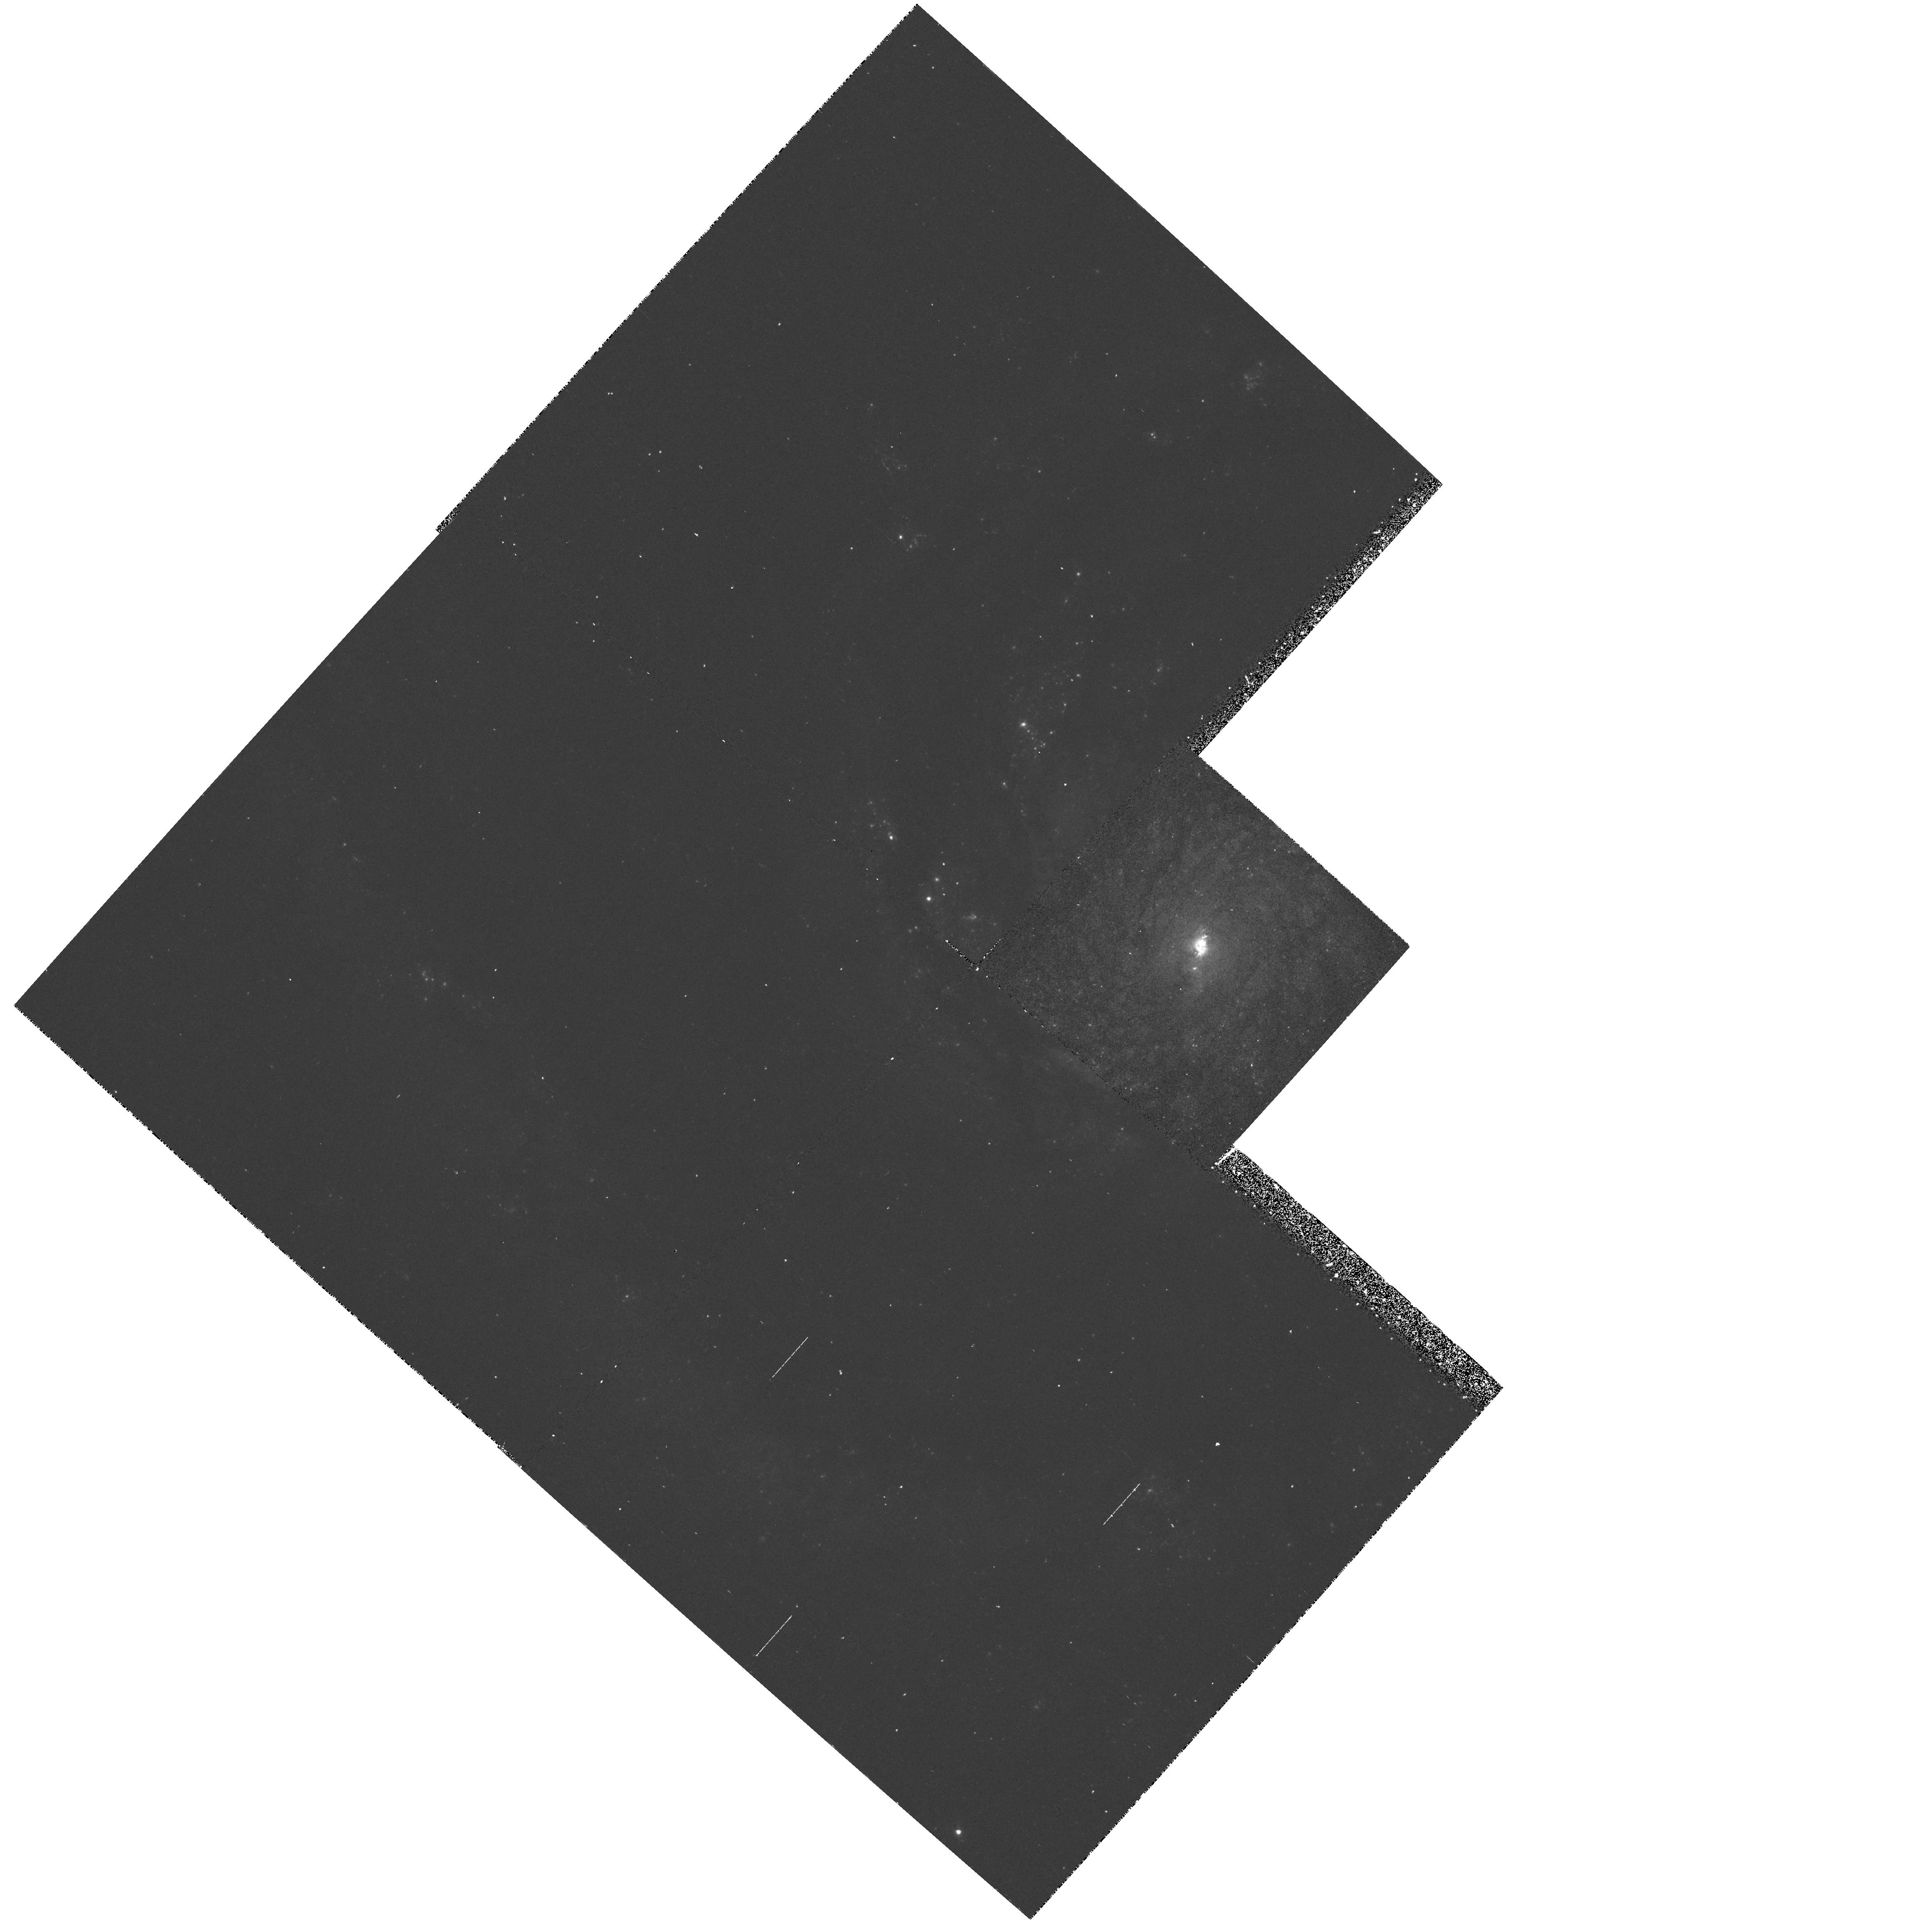
Target: NGC5194
Instrument: WFPC2/PC
Filter: F502N
Exposure: 28 min
Observation ID: hst_5123_01_wfpc2_pc_f502n_u2ae01

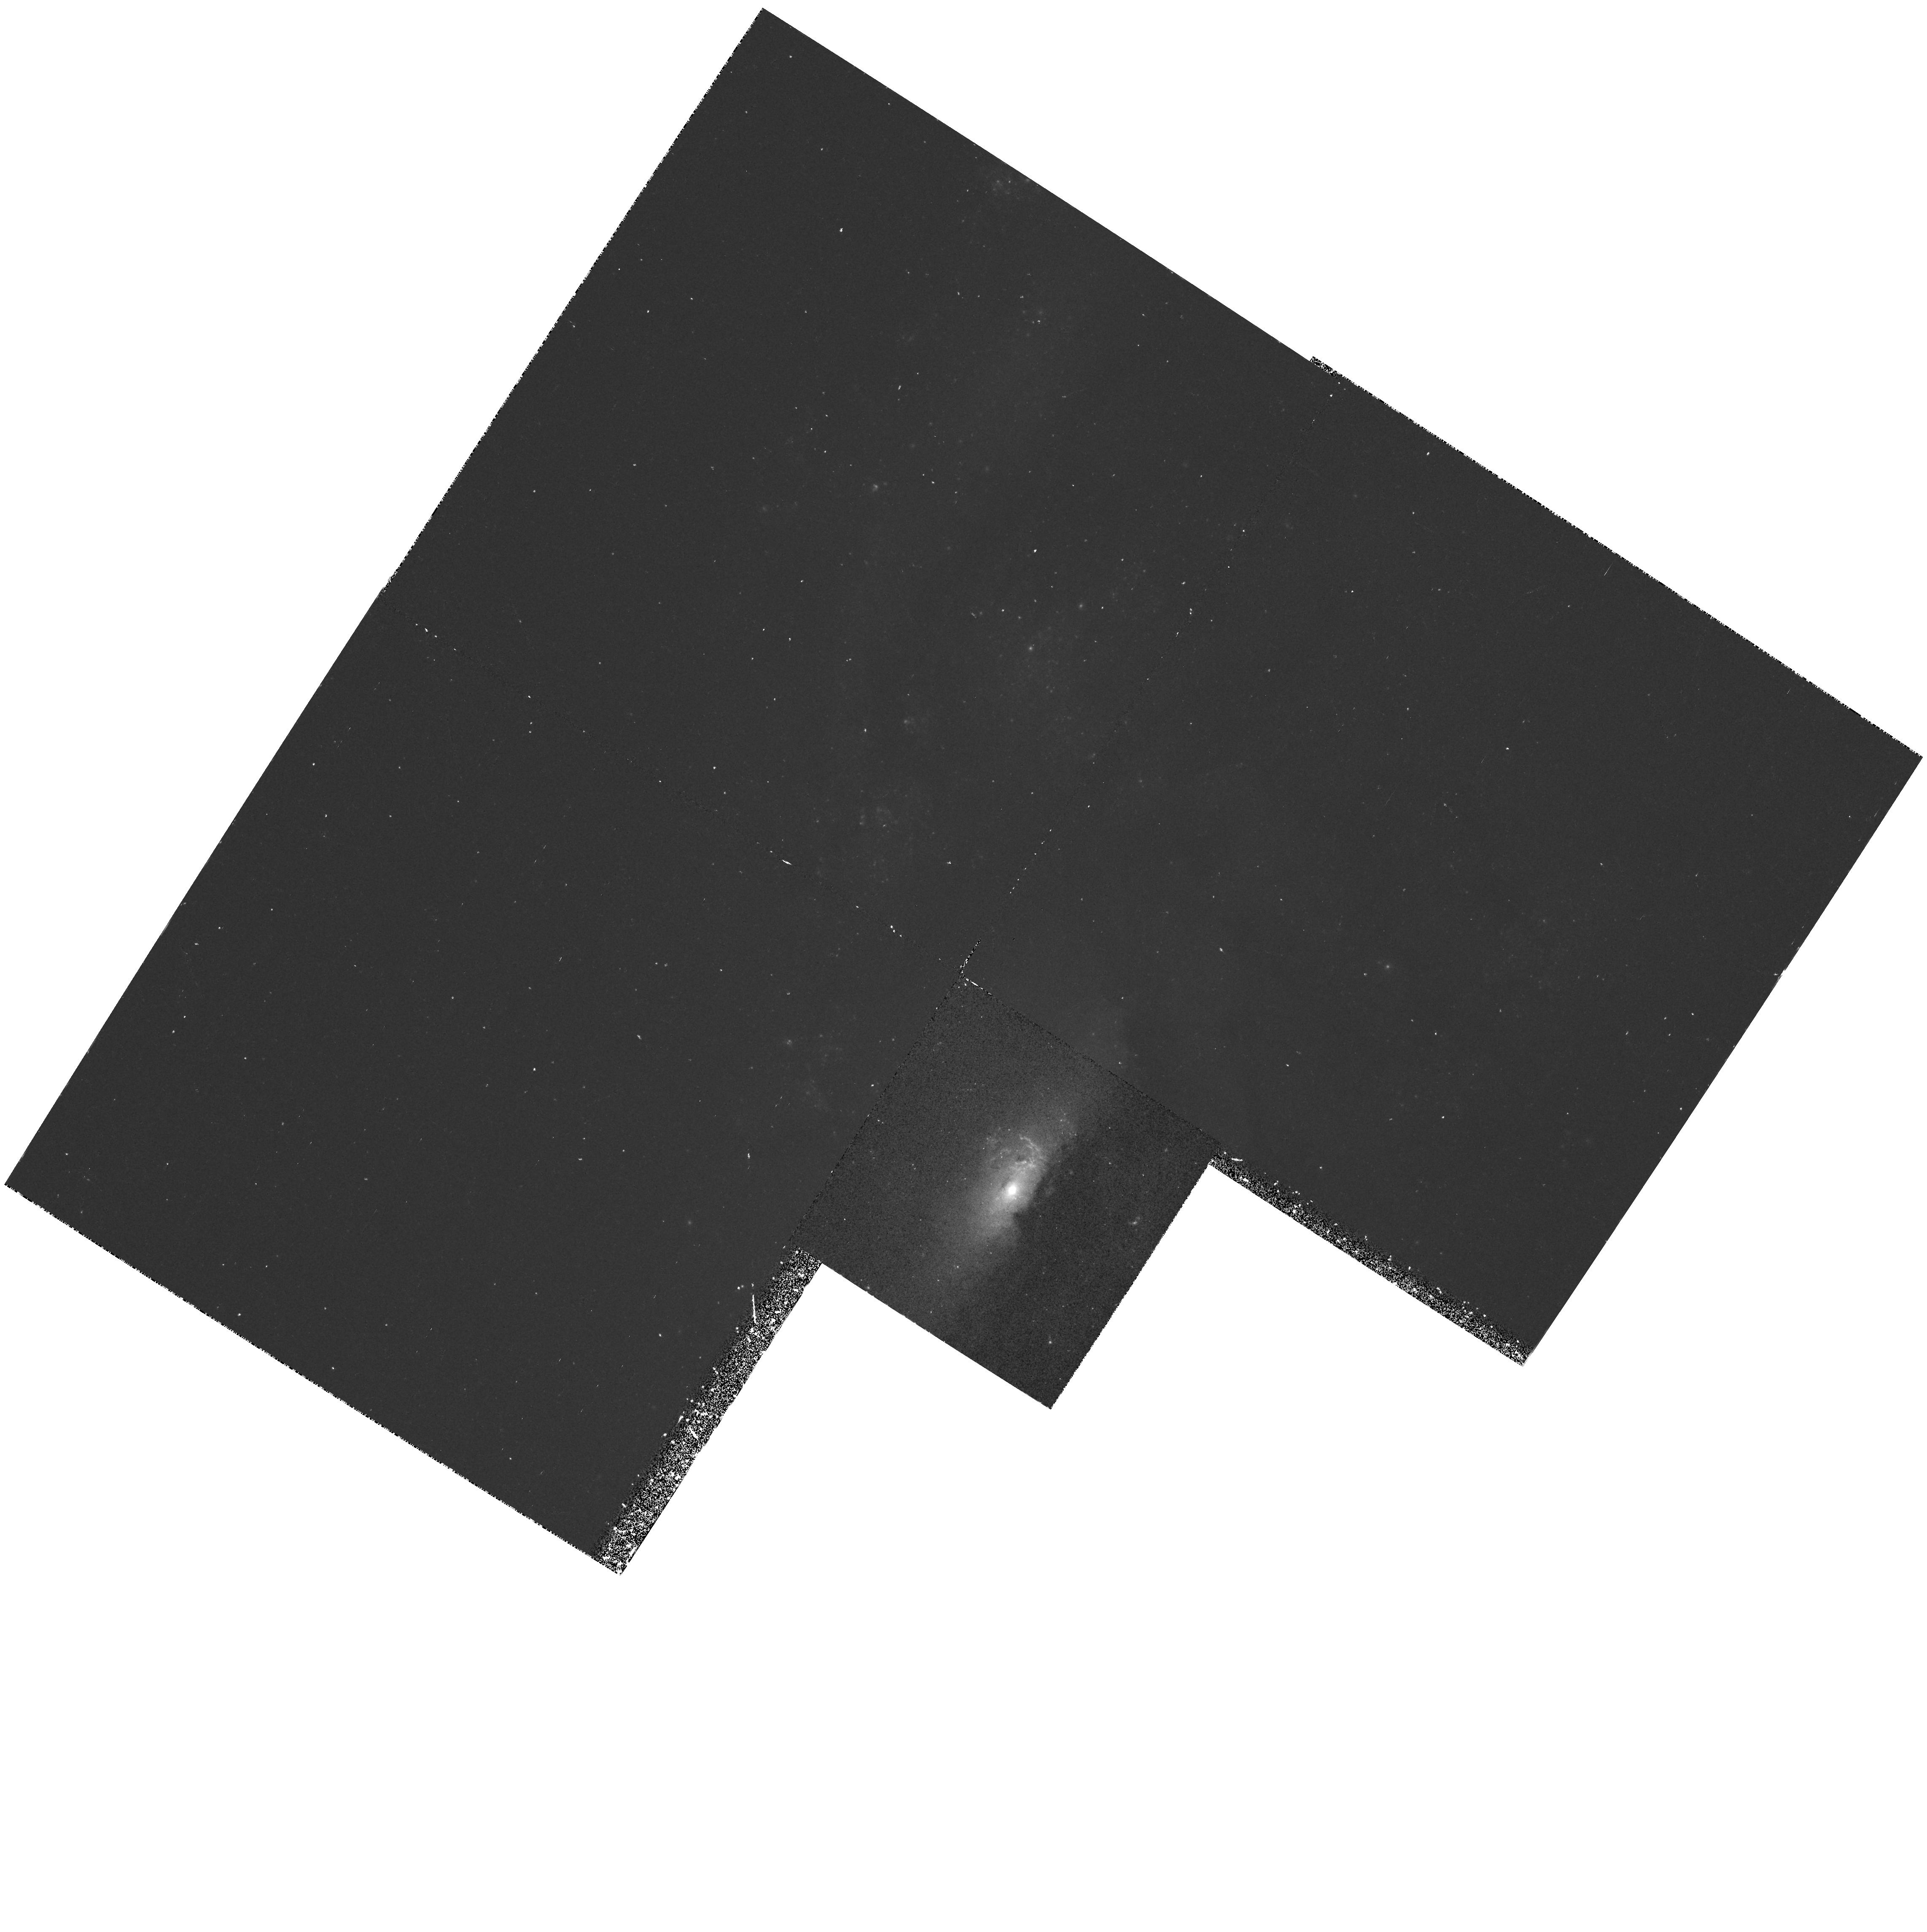
Target: NGC4258
Instrument: WFPC2/PC
Filter: F502N
Exposure: 38 min
Observation ID: hst_5123_02_wfpc2_pc_f502n_u2ae02

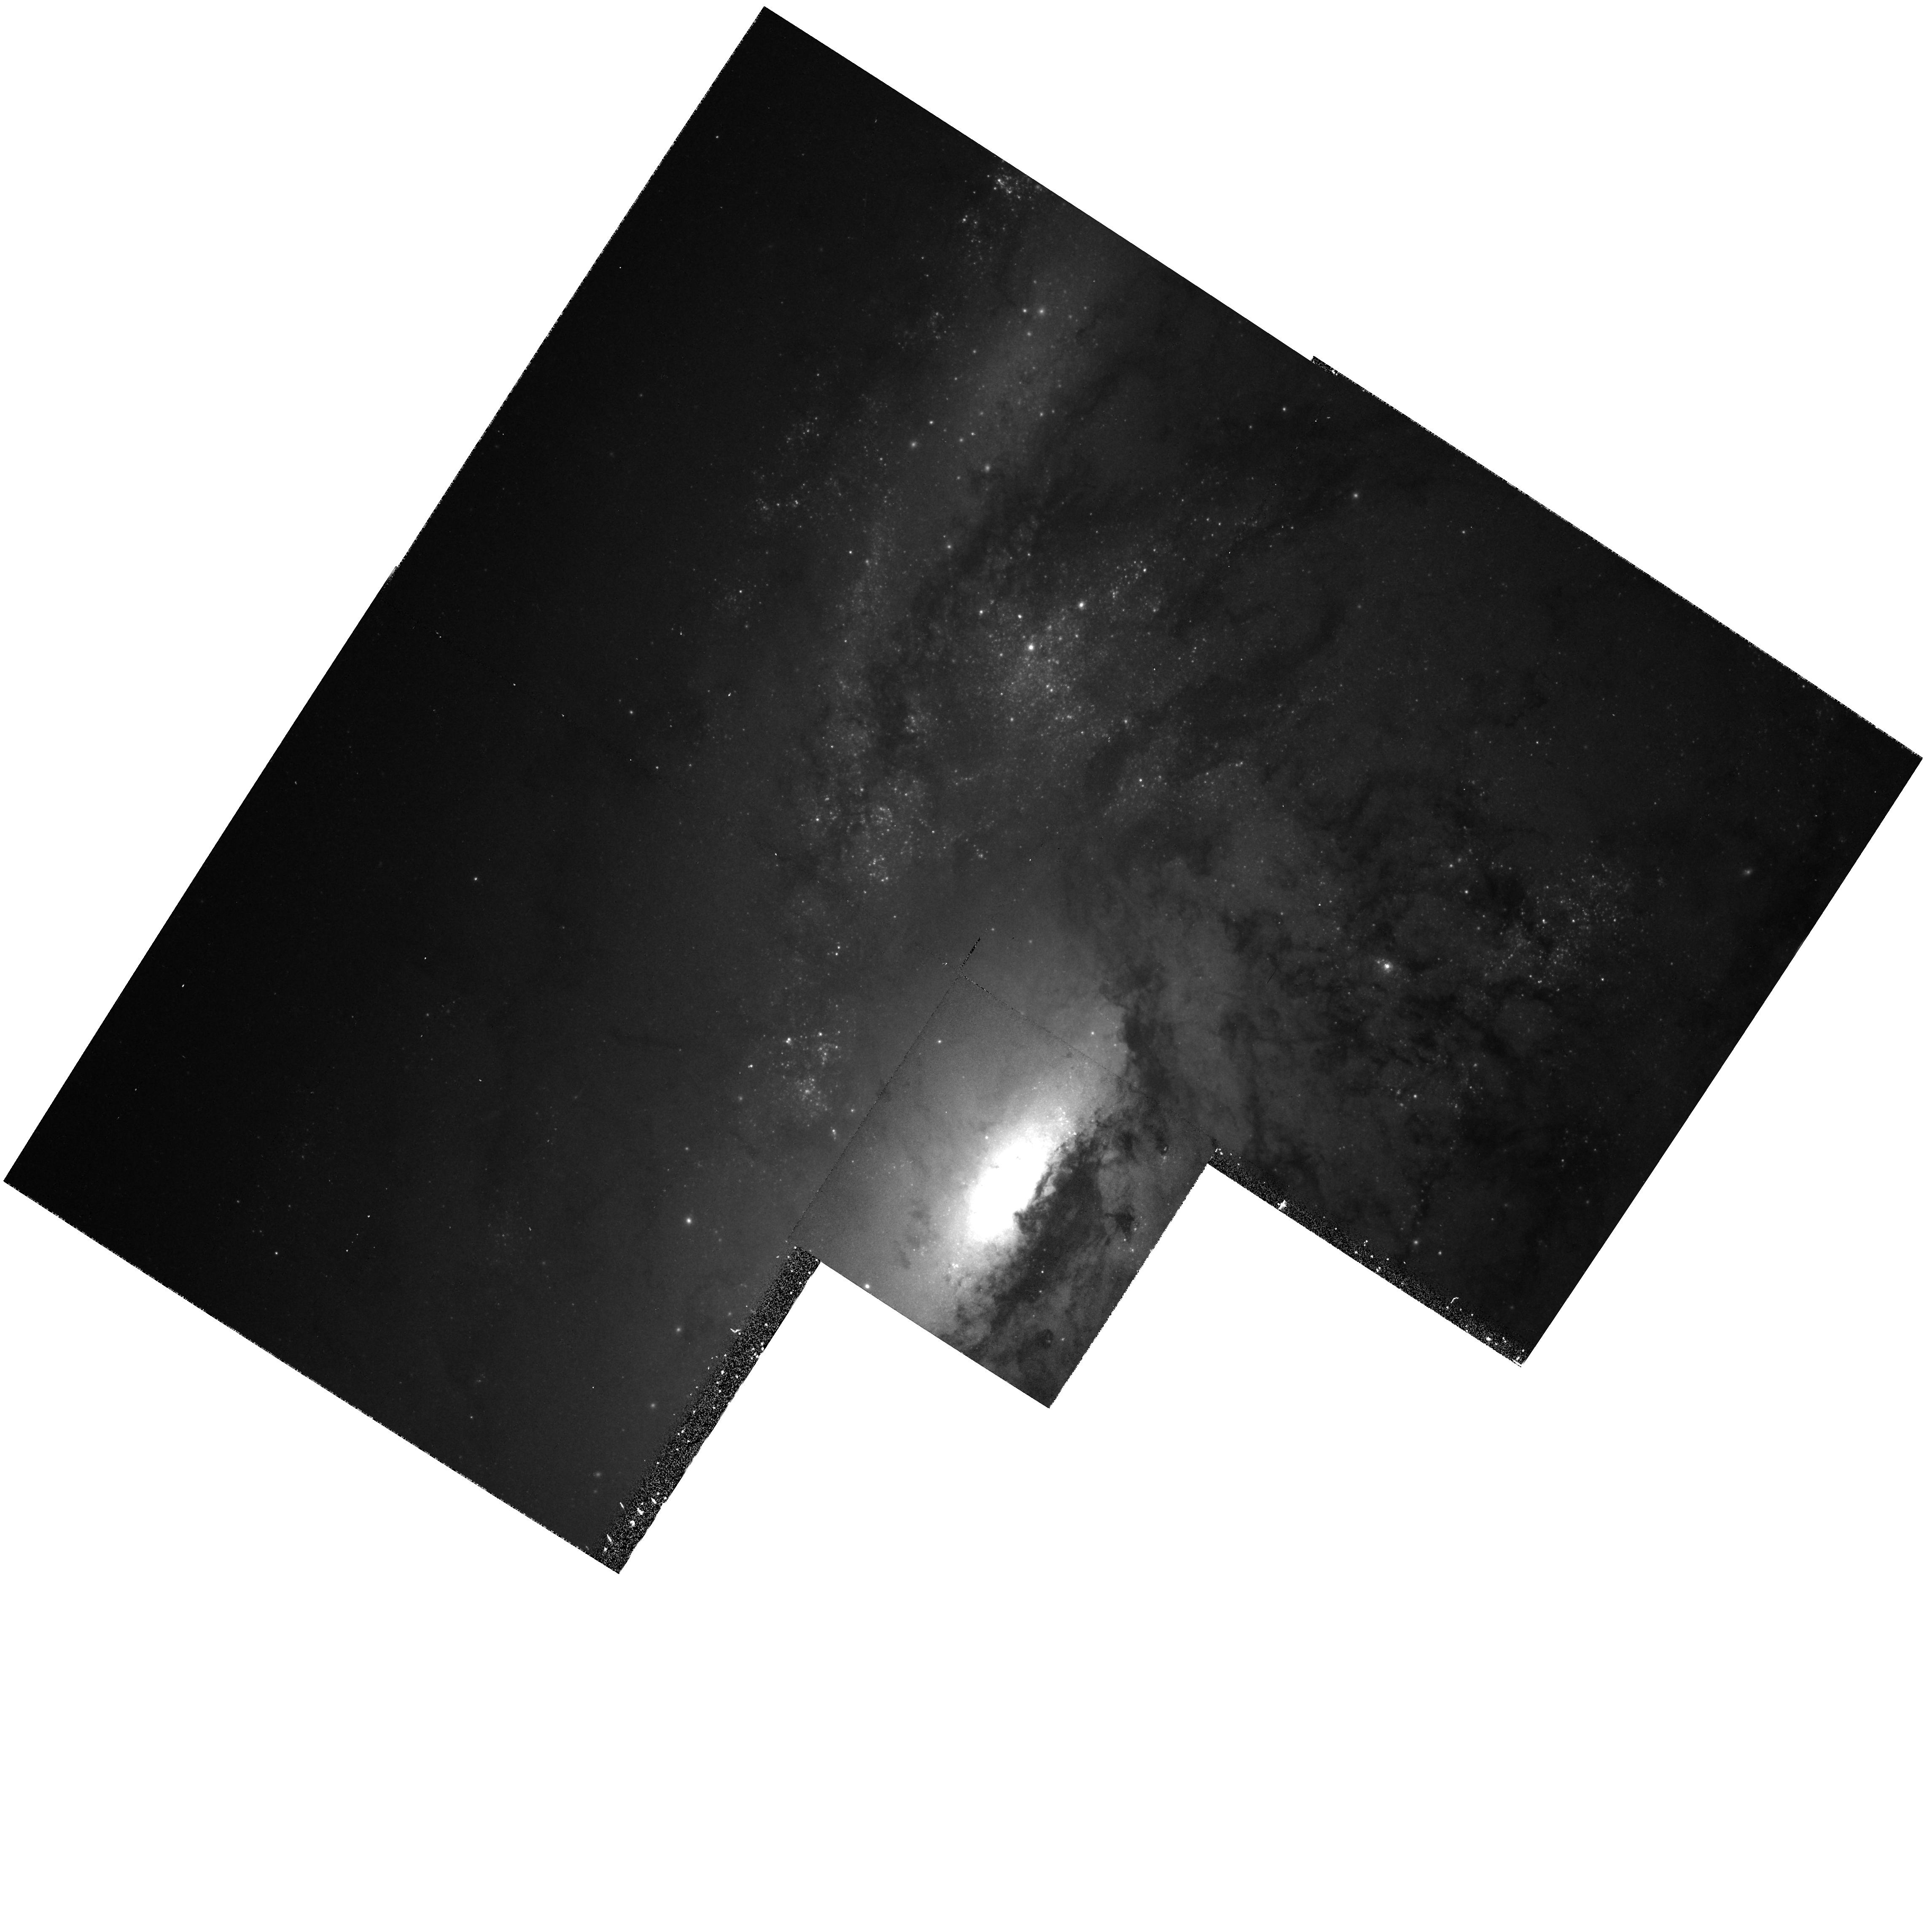
Target: NGC4258
Instrument: WFPC2/PC
Filter: F547M
Exposure: 19 min
Observation ID: hst_5123_02_wfpc2_pc_f547m_u2ae02

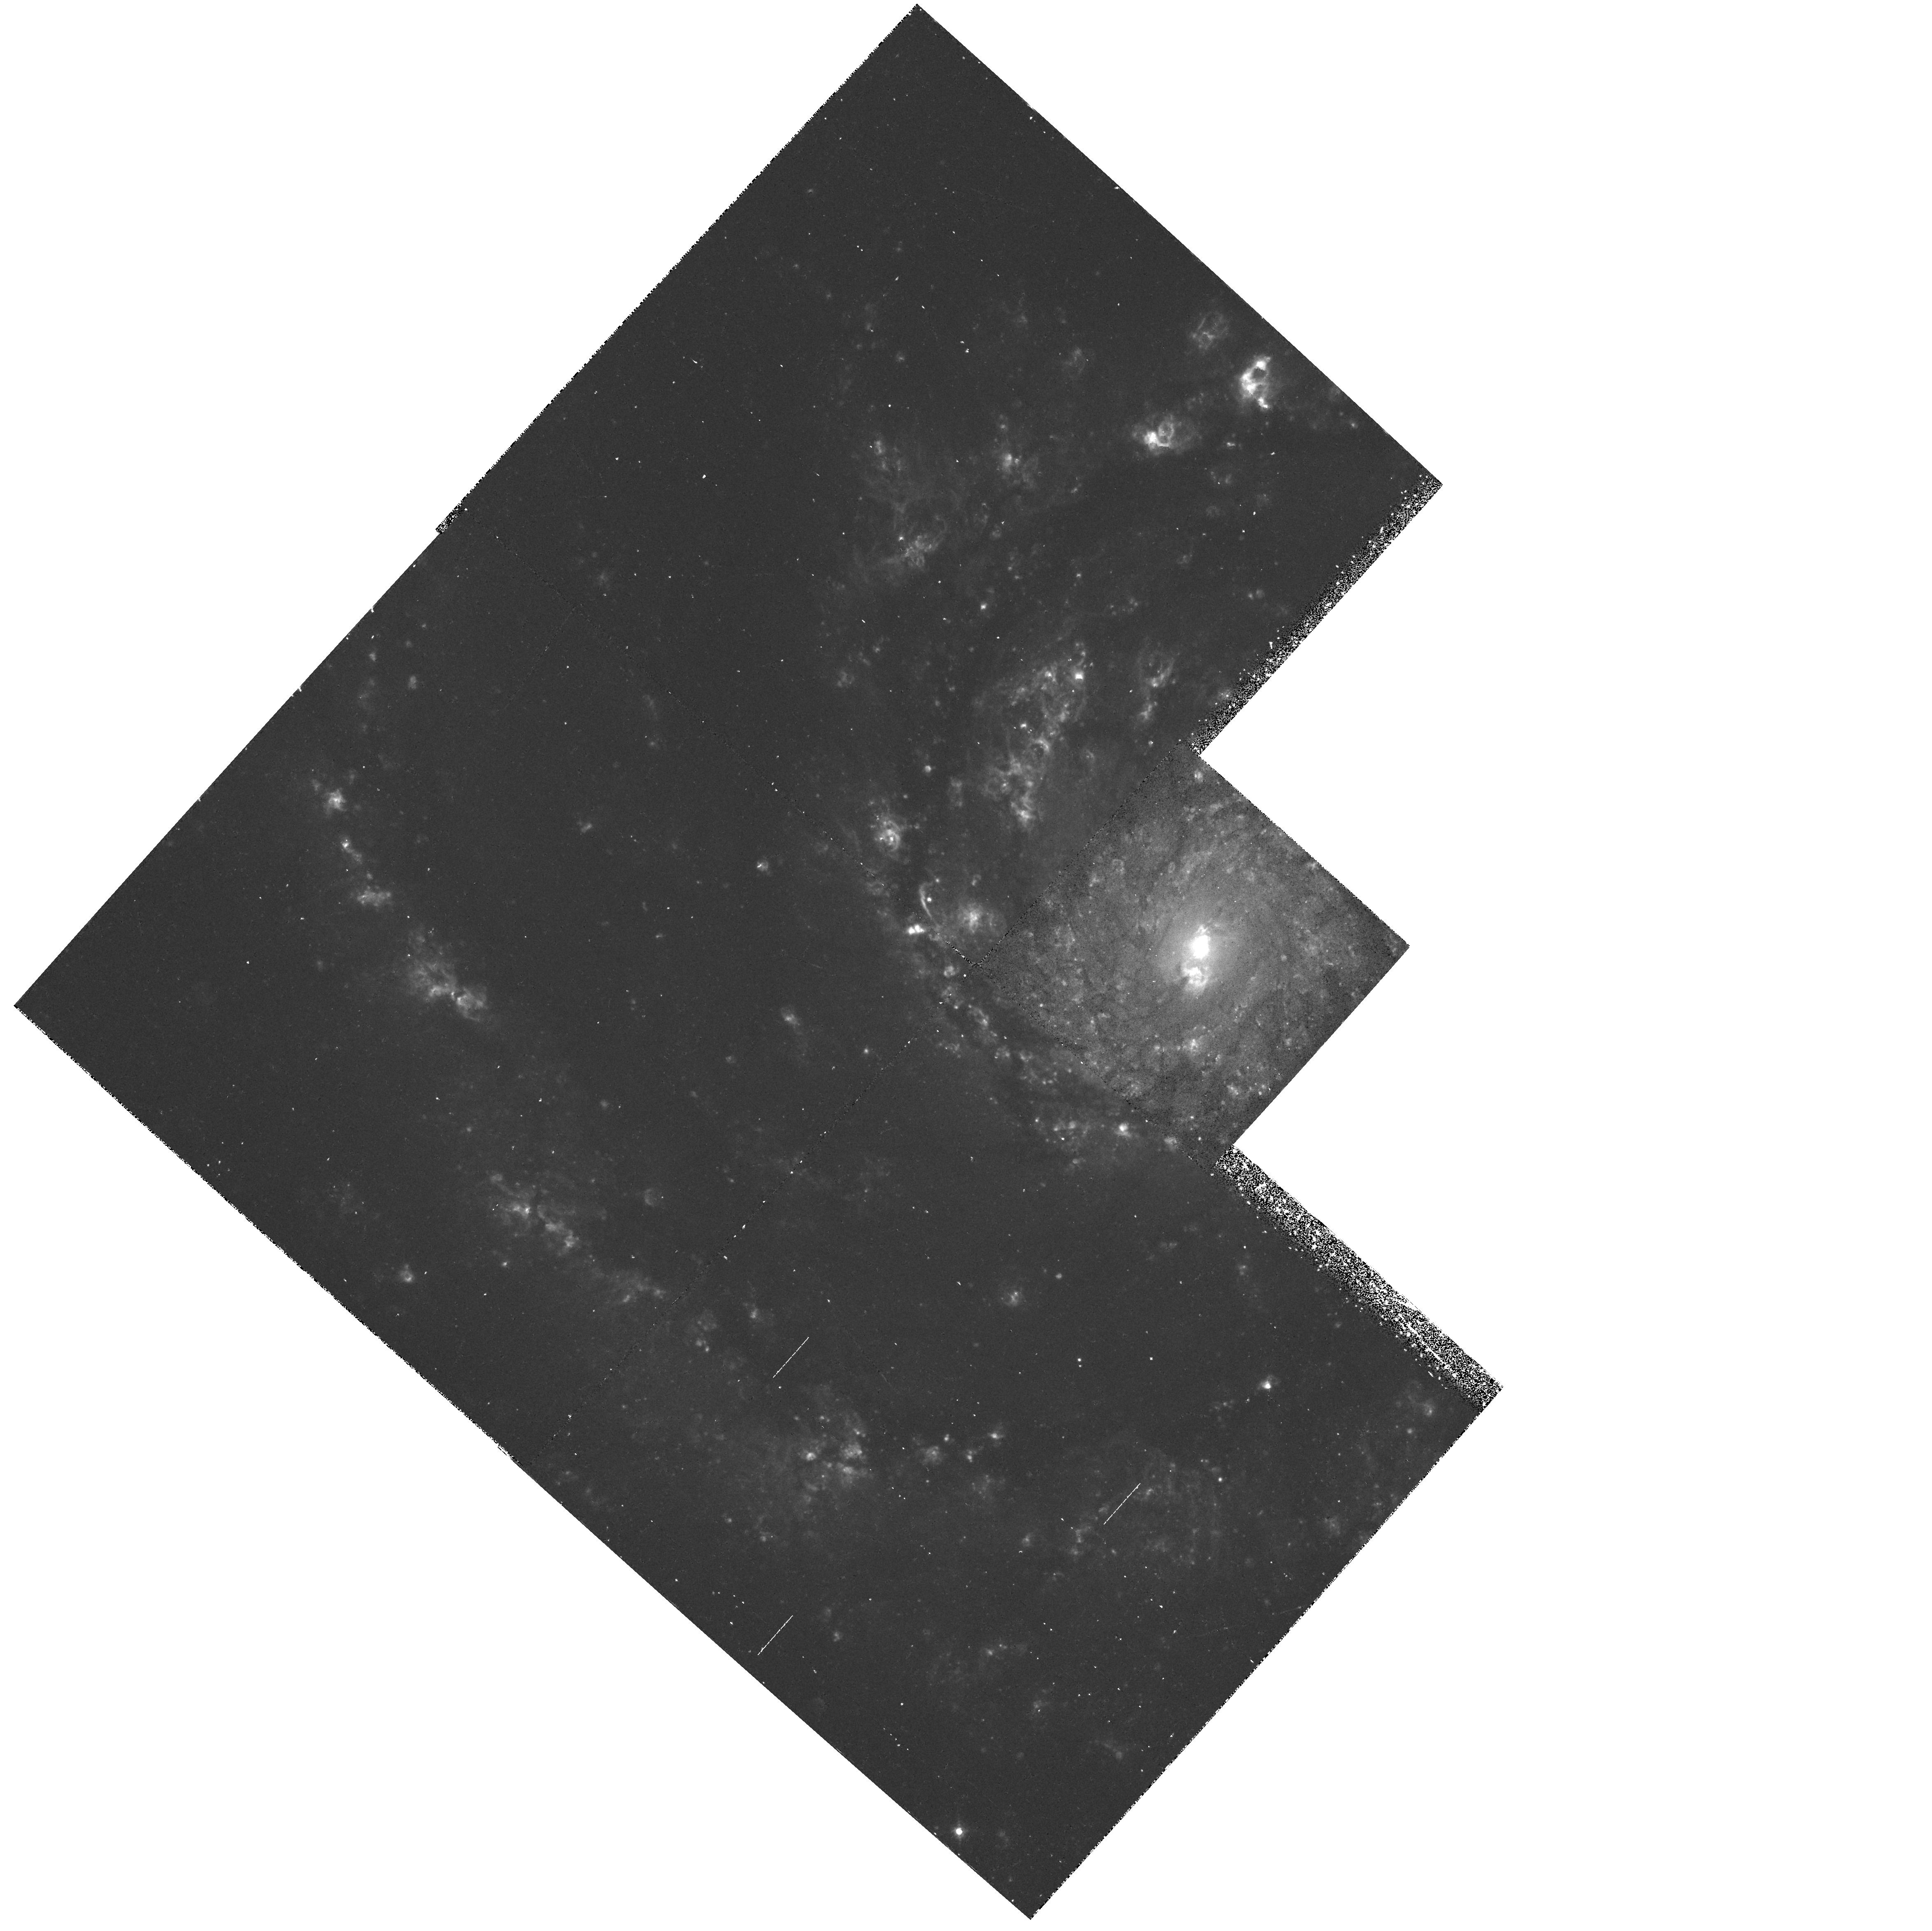
Target: NGC5194
Instrument: WFPC2/PC
Filter: F656N
Exposure: 30 min
Observation ID: hst_5123_01_wfpc2_pc_f656n_u2ae01

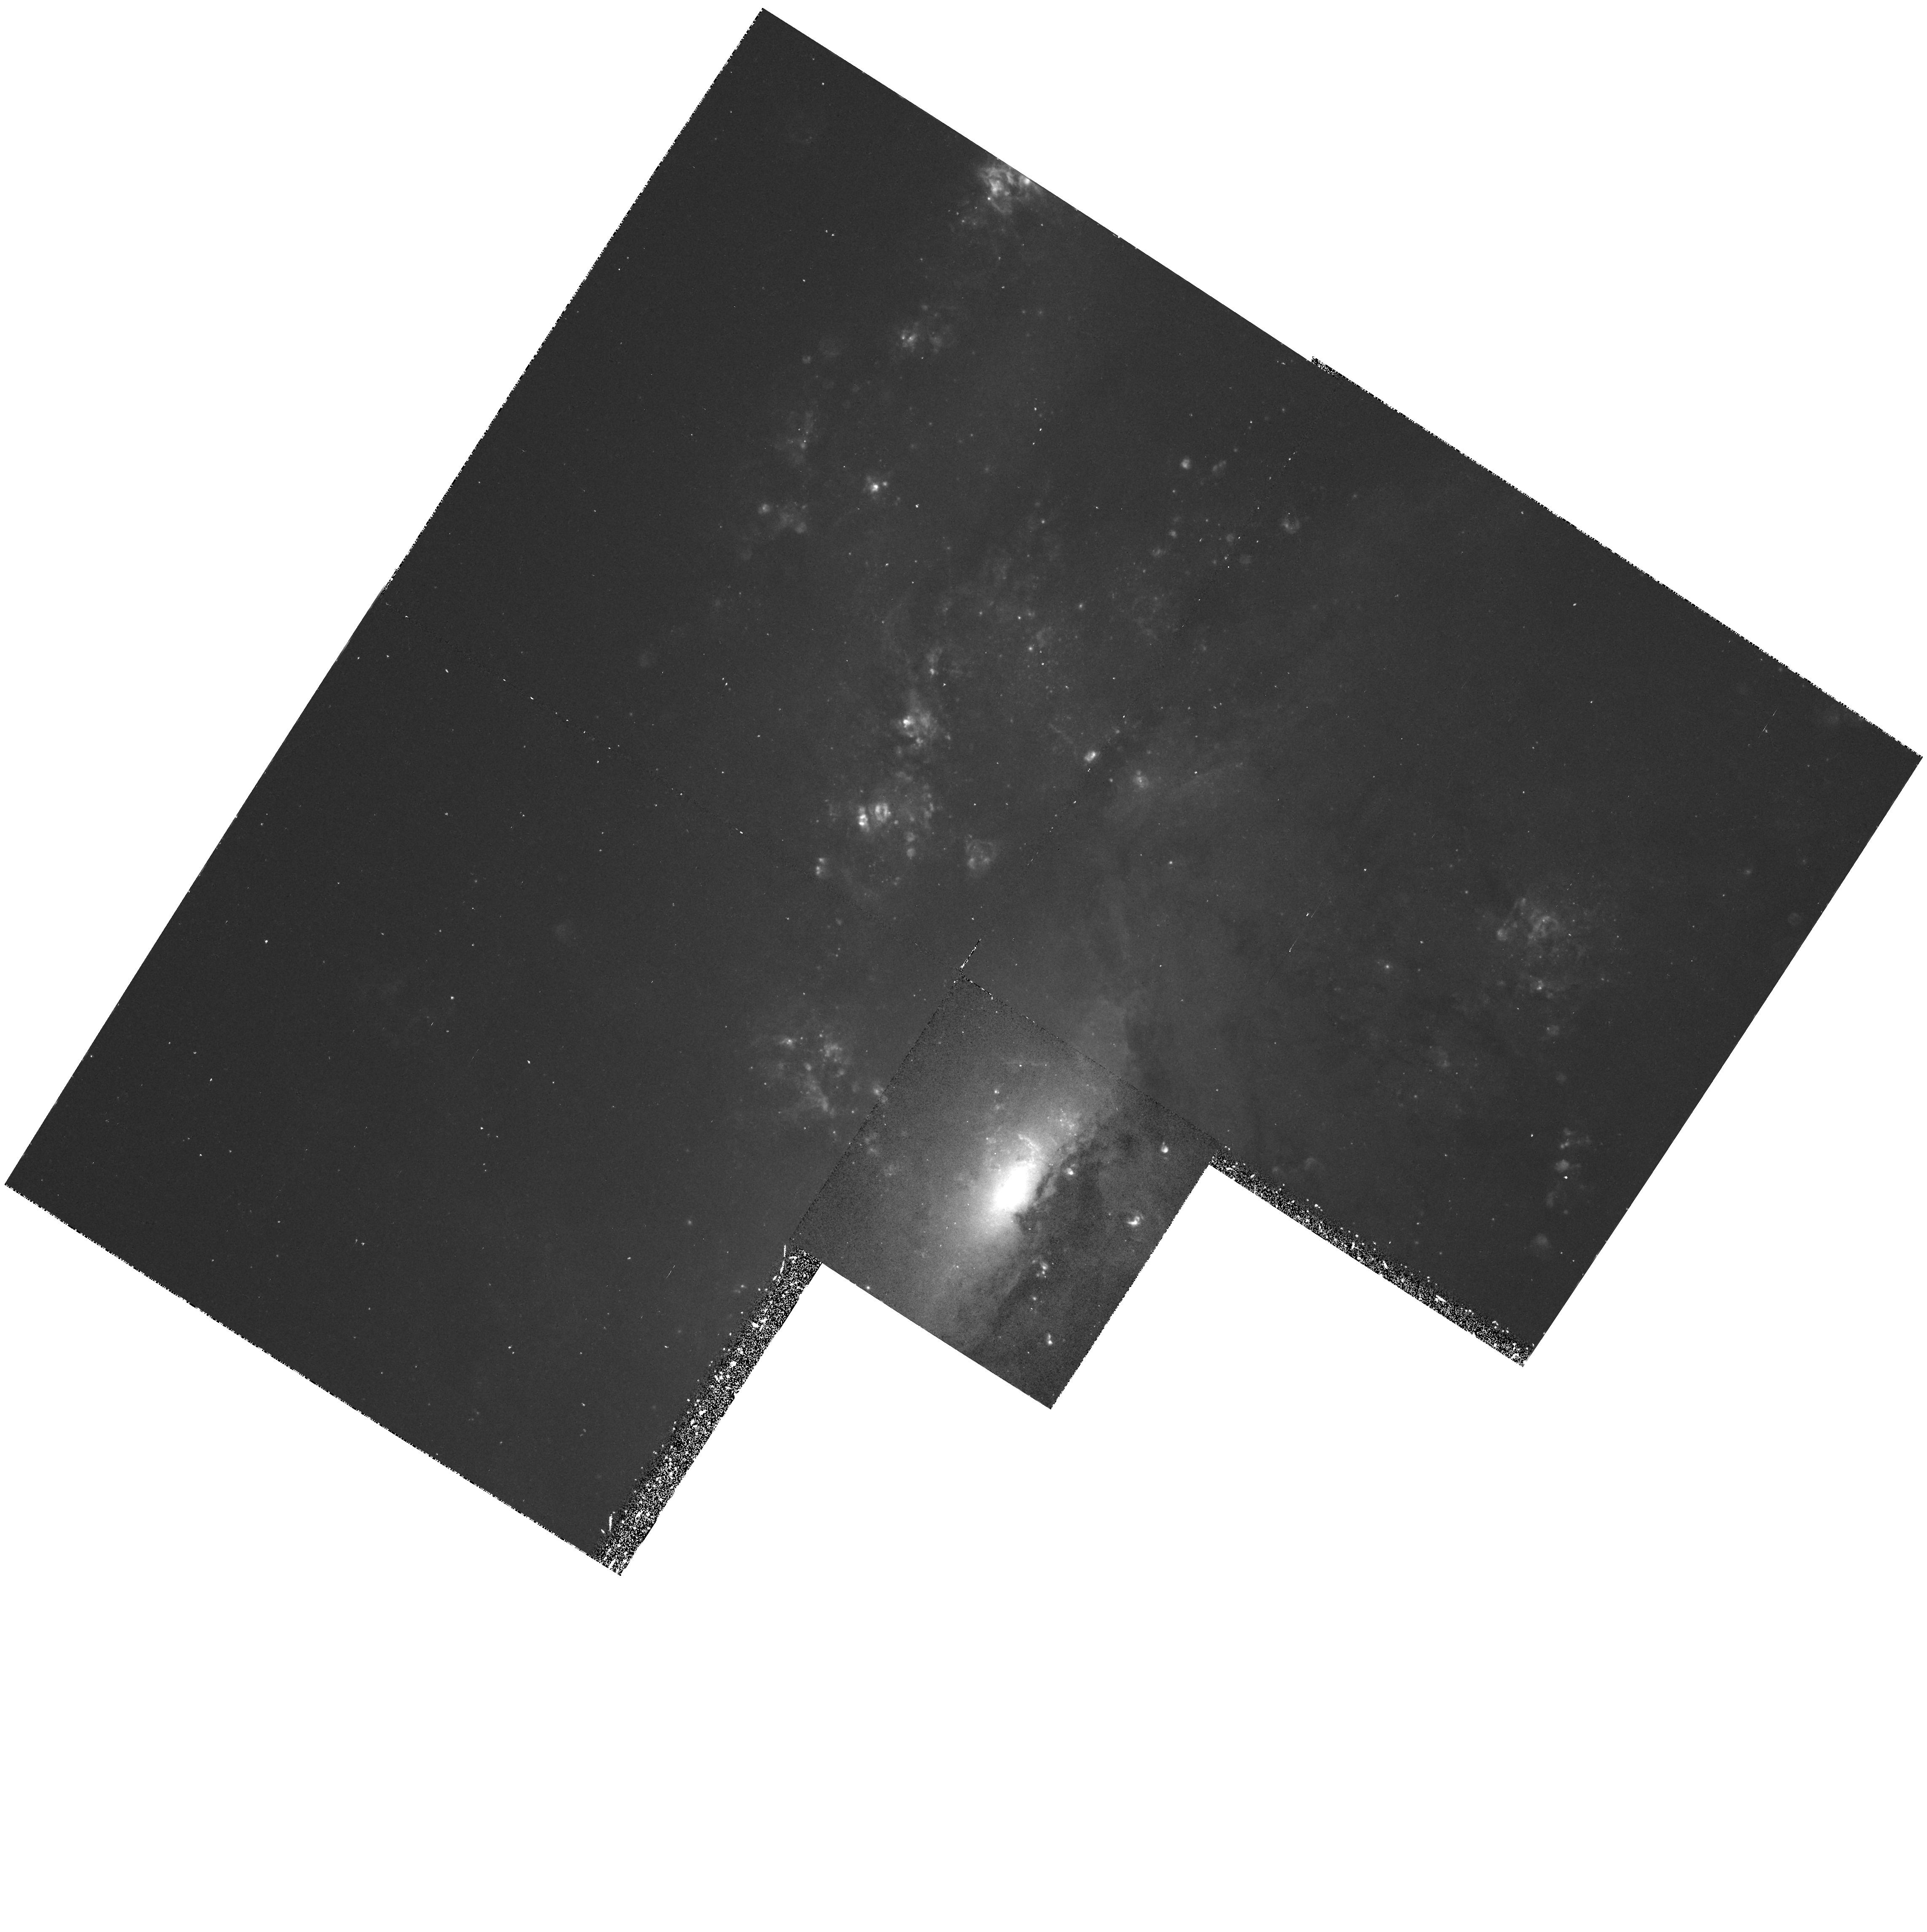
Target: NGC4258
Instrument: WFPC2/PC
Filter: F658N
Exposure: 38 min
Observation ID: hst_5123_02_wfpc2_pc_f658n_u2ae02

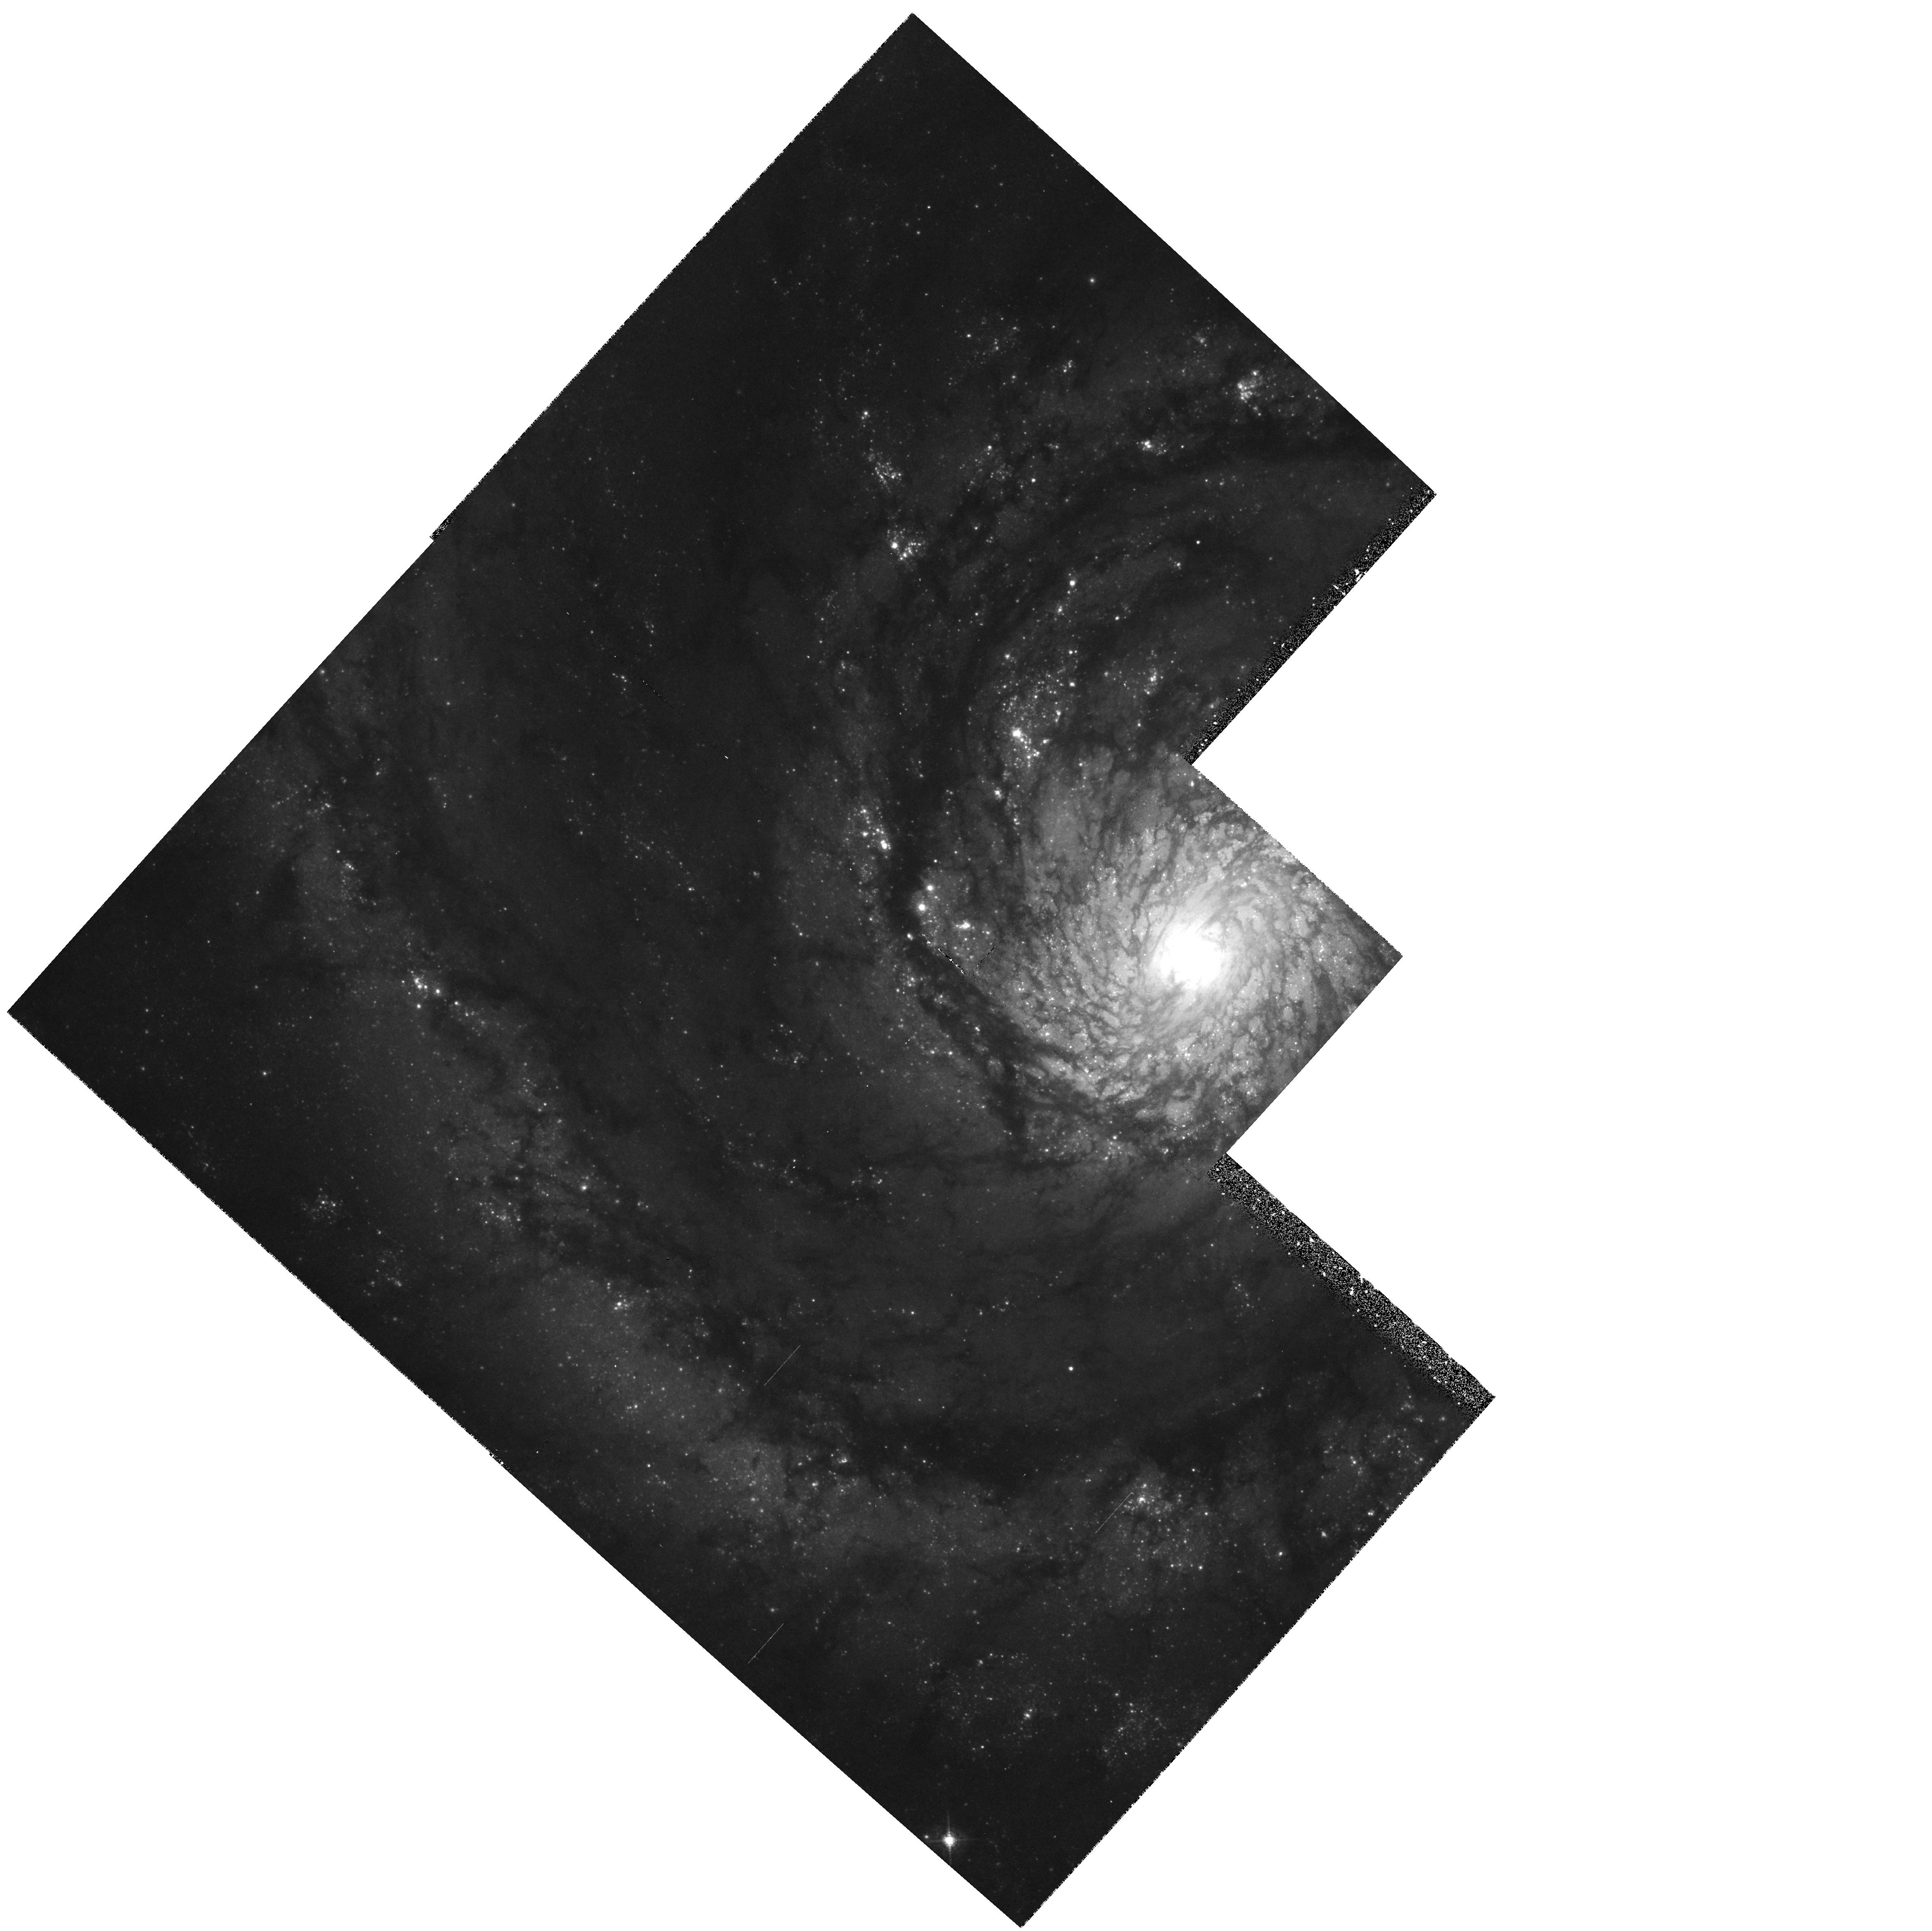
Target: NGC5194
Instrument: WFPC2/PC
Filter: F547M
Exposure: 14 min
Observation ID: hst_5123_01_wfpc2_pc_f547m_u2ae01

IMAGING AND SPECTROPHOTOMETRY OF NUCLEAR ACTIVITY IN LINERS (FOS 15): CYCLE 4 OBSERVATIONS (PI: Ford, Holland)

WF/PC narrow band images will be used to isolate ionized gas clouds near the nuclei and to look for organized structure such as disks, bubbles and jets. FOS spectrophotometry from 1200A to 7000A will be used to establish density, temperatures, chemical composition, ionization mechanisms, and reddening in the emission regions near the nucleus. Line profiles and radial velocities will be used to investigate broadening mechanisms such as turbulence, gas flows, and rotation. Small aperture spectra of the nucleus will be used to look for a photoionizing continuum and for line broadening in the nucleus, and will be used to establish physical conditions and dynamics of the nuclear gas. UV absorption lines will be searched for in the nuclear continuum in order to measure the amount and distribution of gas along the line-of-sight through the parent galaxy.